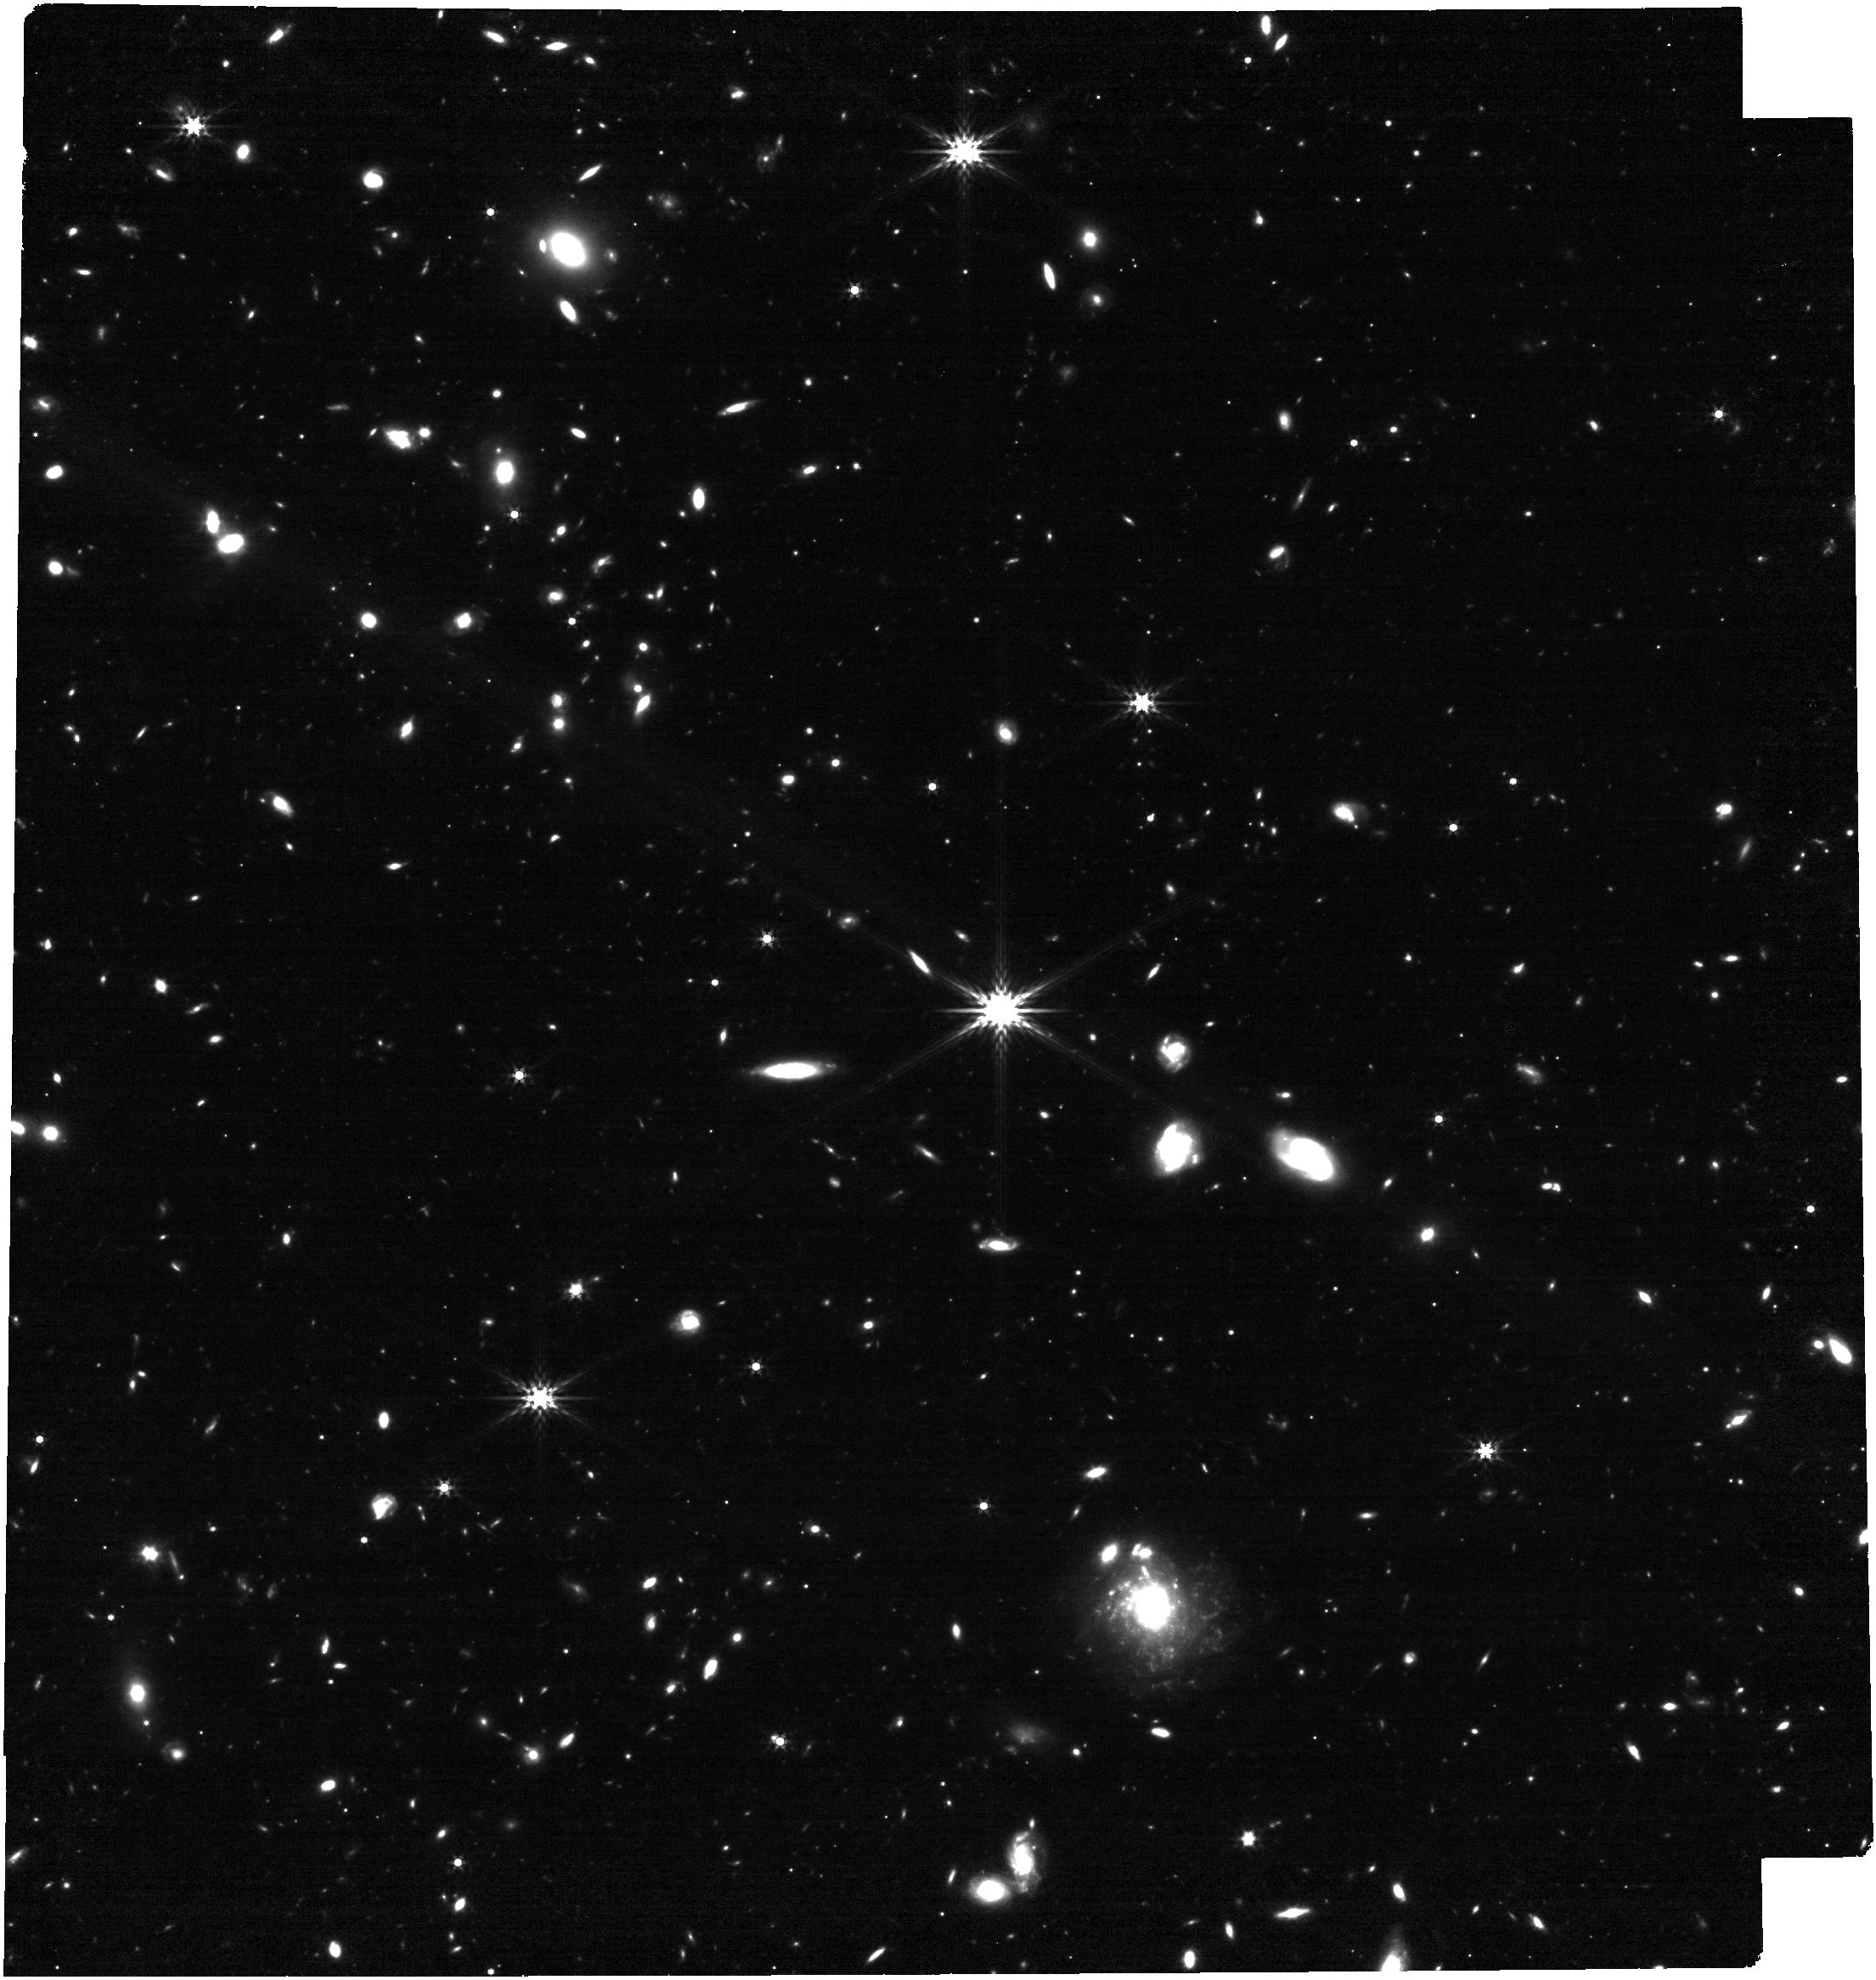
Target: GRB230307A
Instrument: NIRCAM
Filter: F356W
Exposure: 26 min
Observation ID: jw04434-o003_t001_nircam_clear-f356w

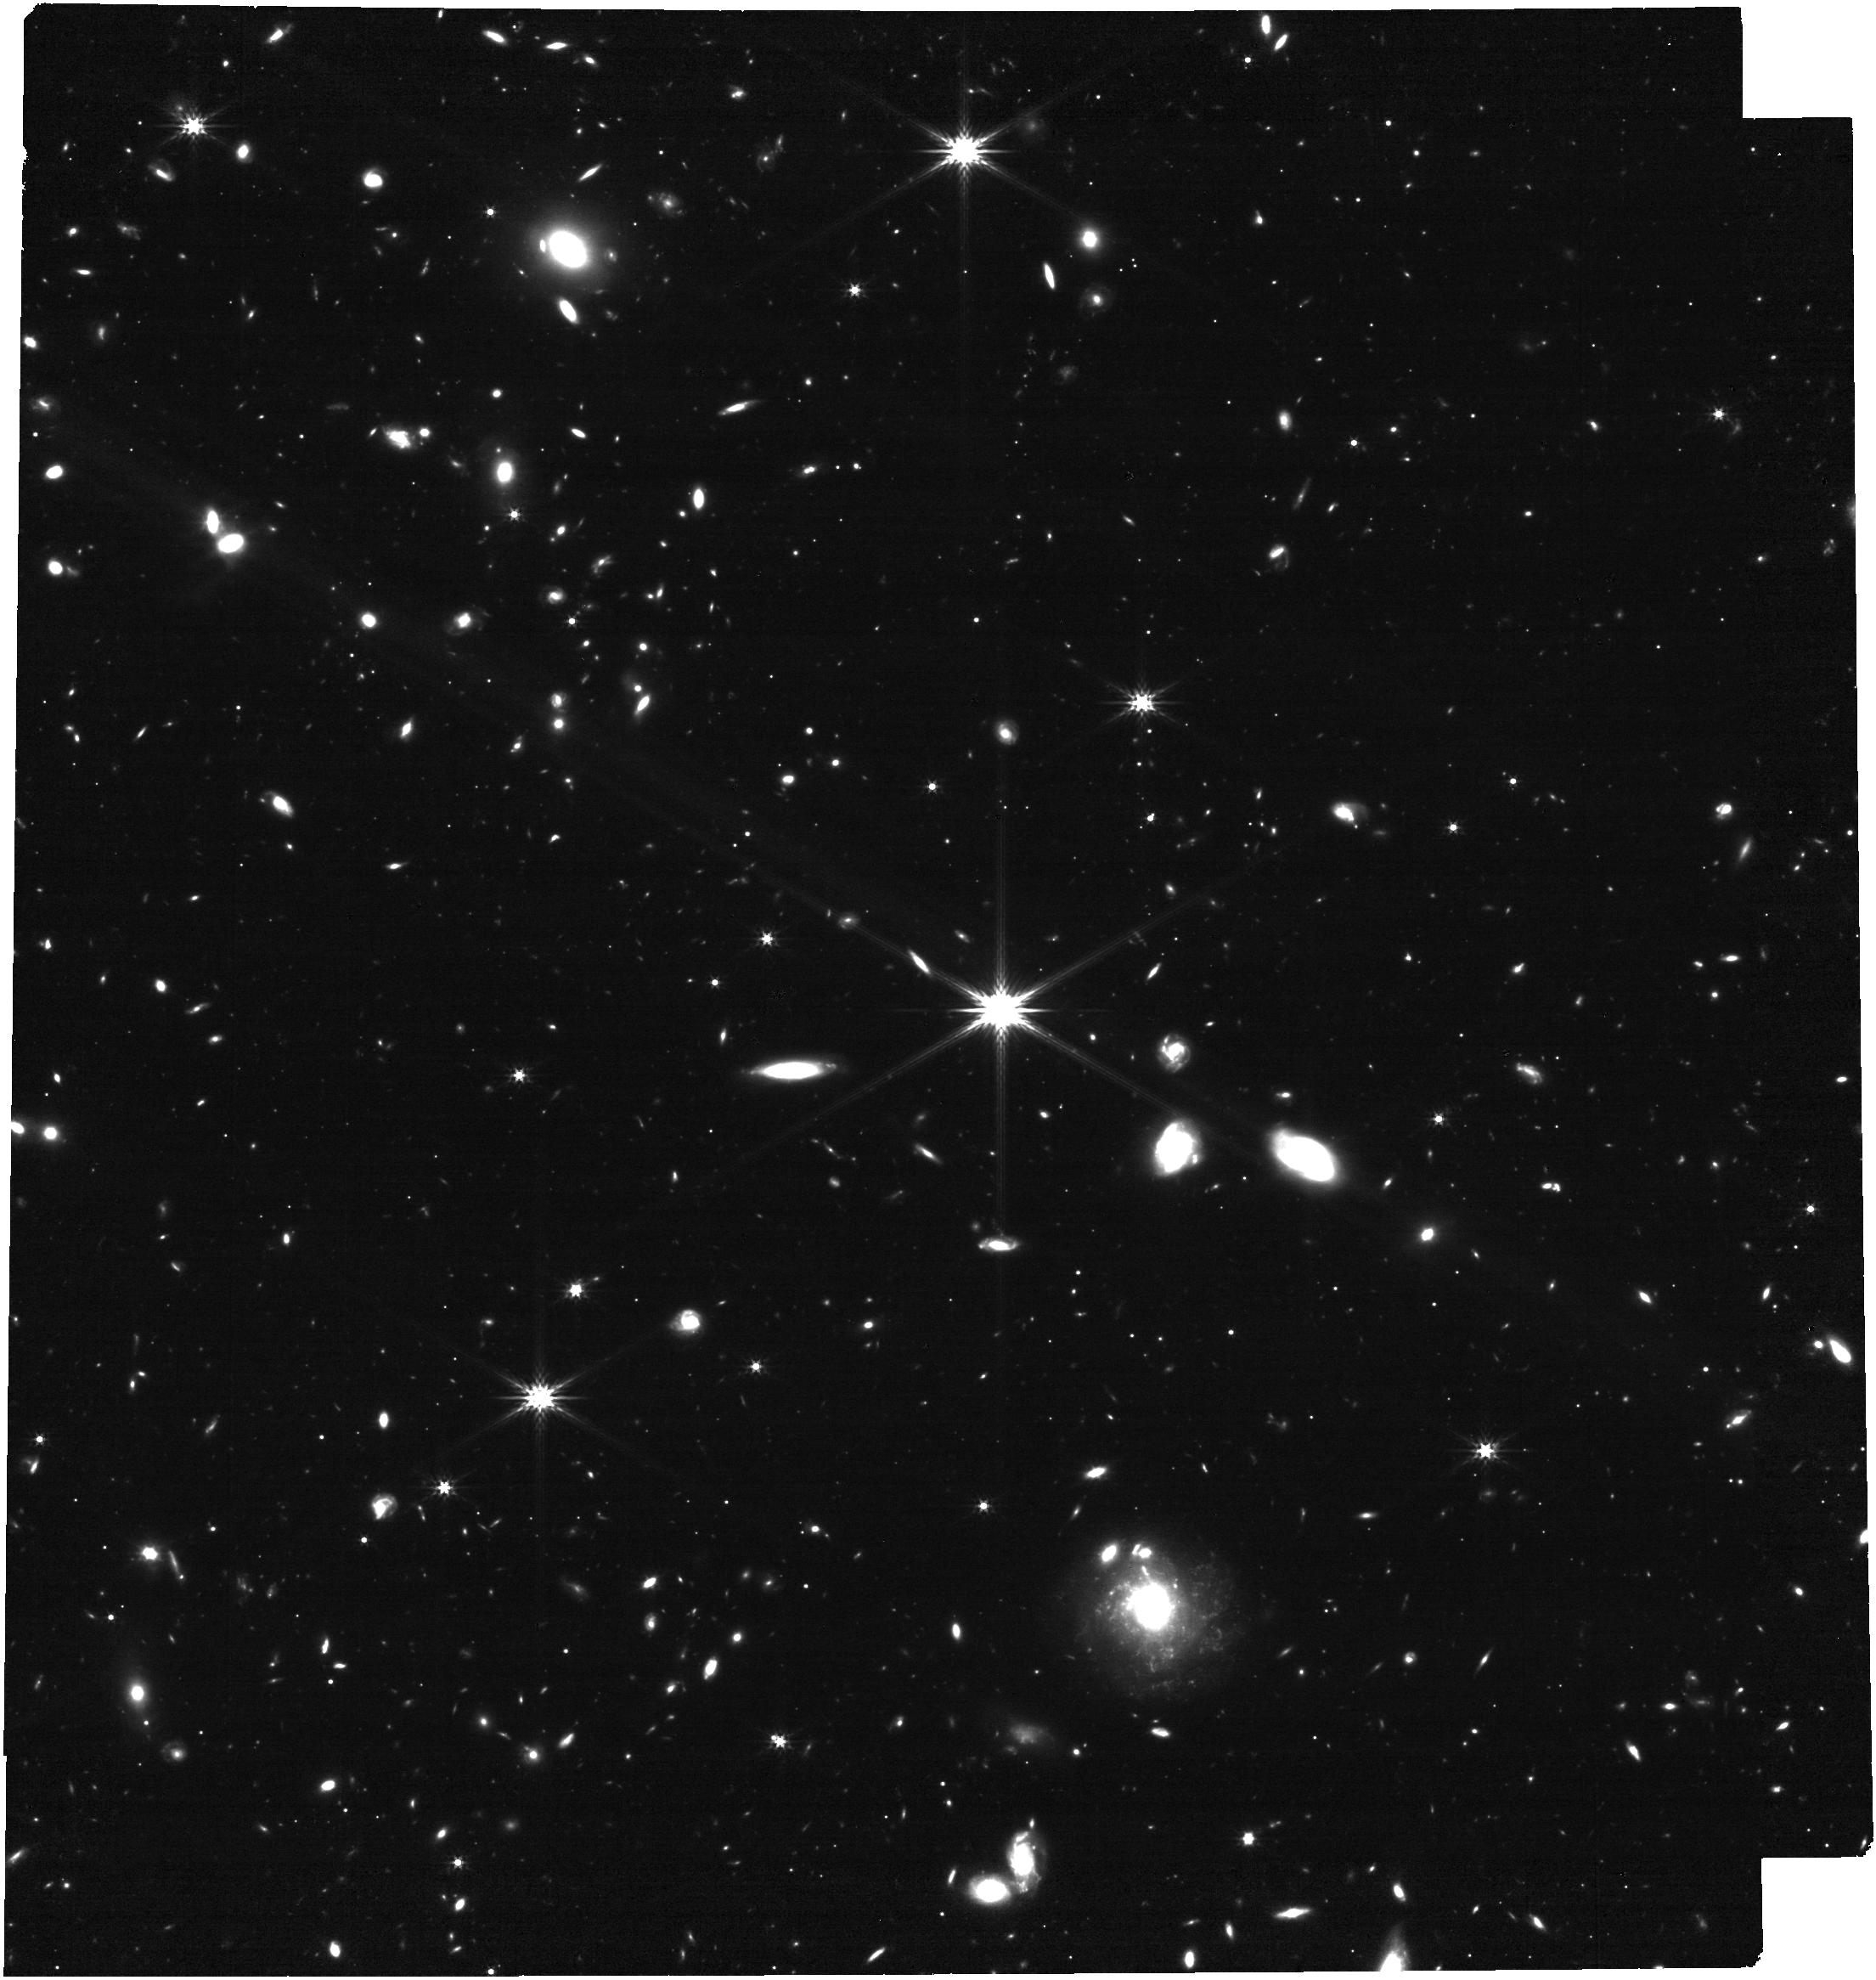
Target: GRB230307A
Instrument: NIRCAM
Filter: F277W
Exposure: 31 min
Observation ID: jw04434-o003_t001_nircam_clear-f277w

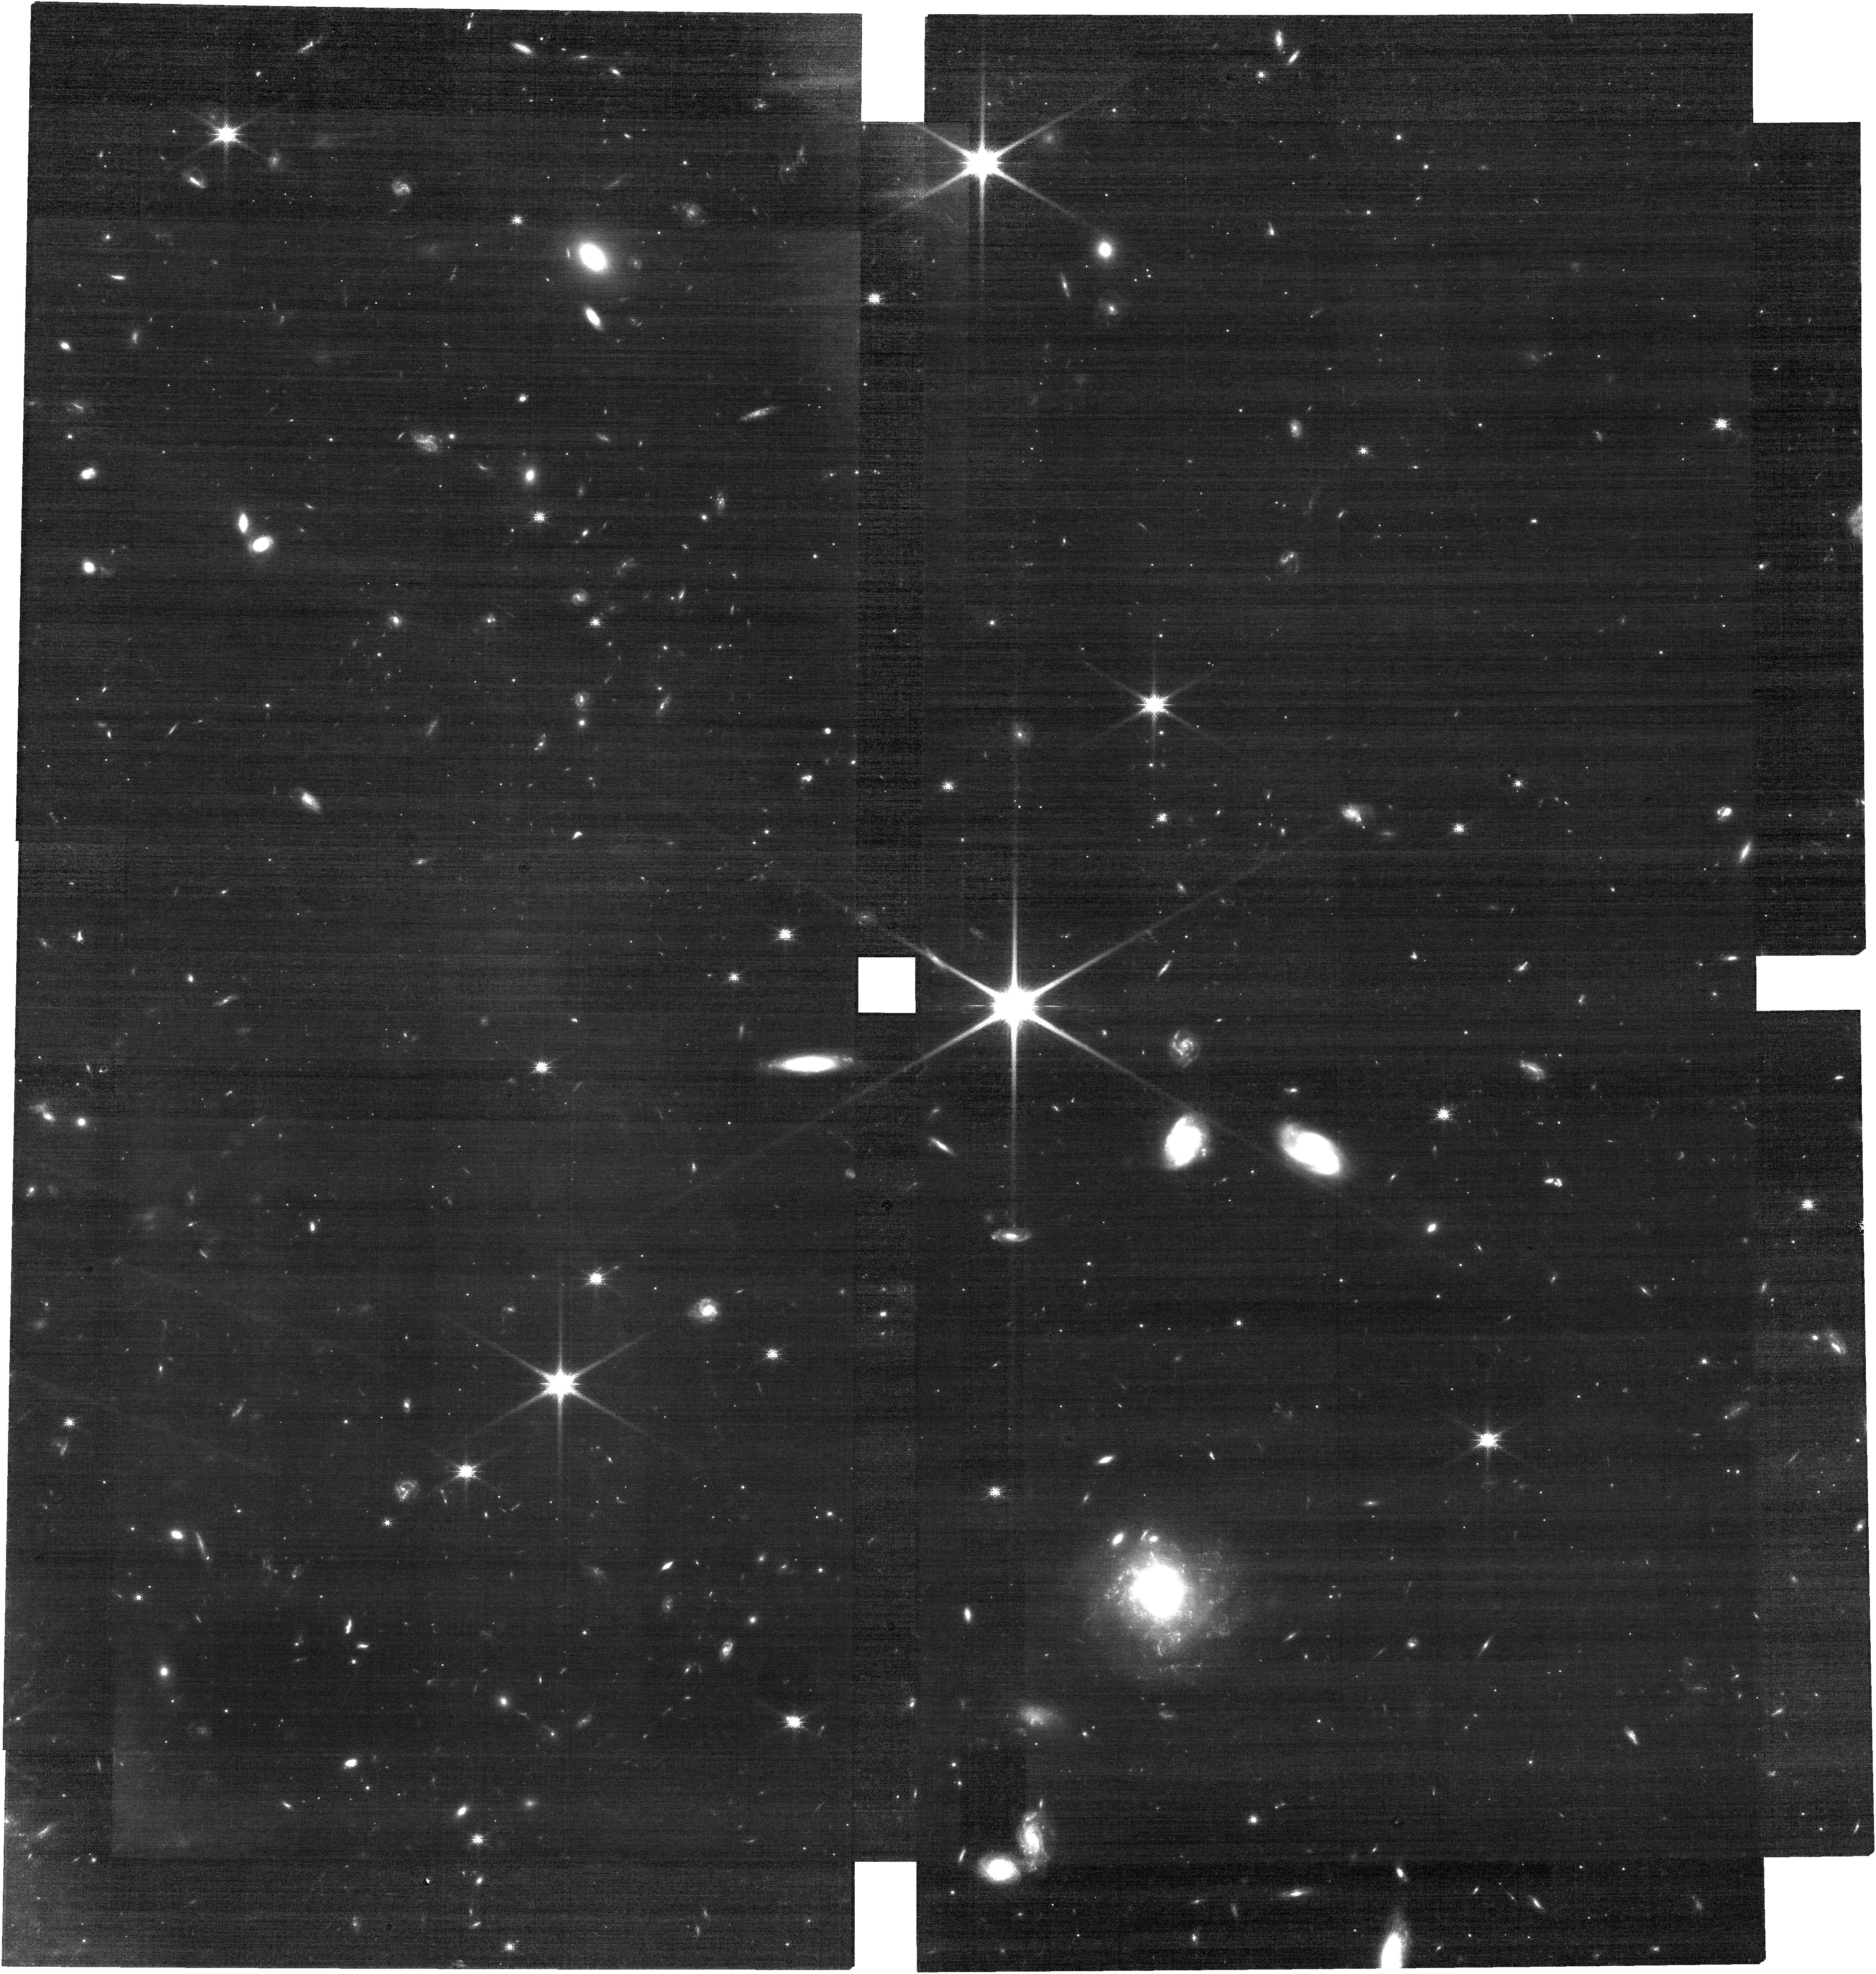
Target: GRB230307A
Instrument: NIRCAM
Filter: F115W
Exposure: 31 min
Observation ID: jw04434-o003_t001_nircam_clear-f115w

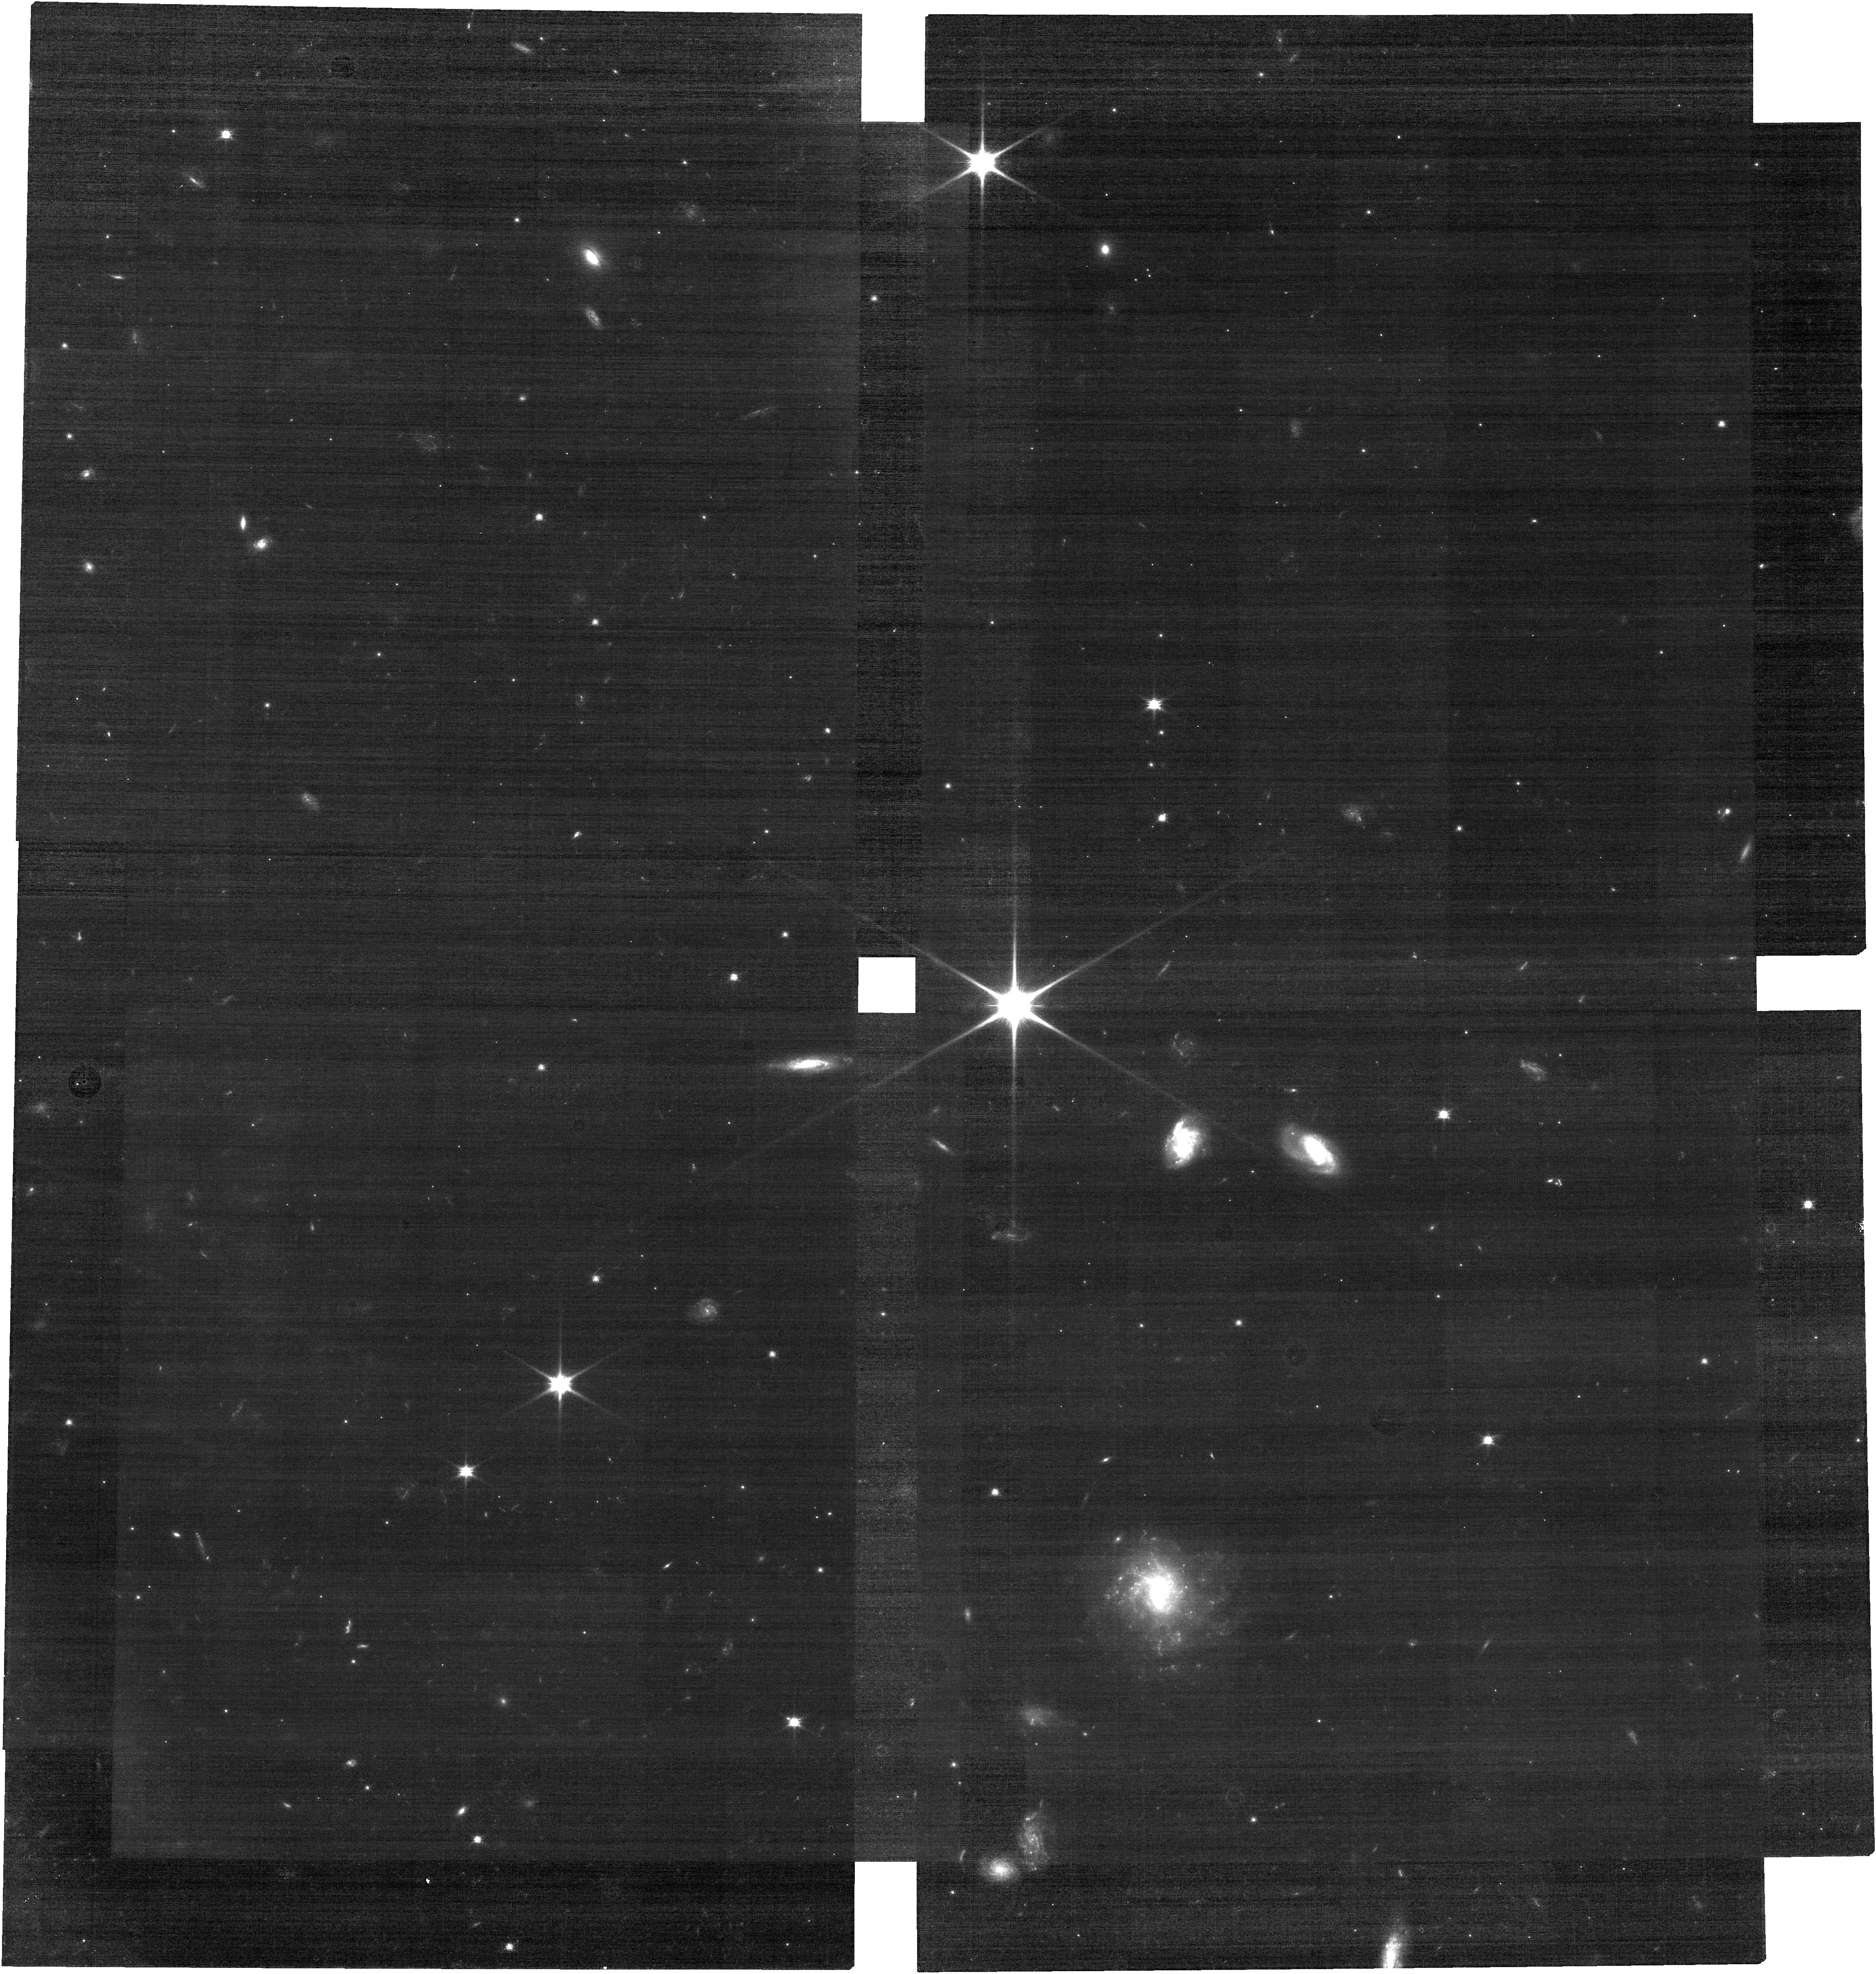
Target: GRB230307A
Instrument: NIRCAM
Filter: F070W
Exposure: 31 min
Observation ID: jw04434-o003_t001_nircam_clear-f070w

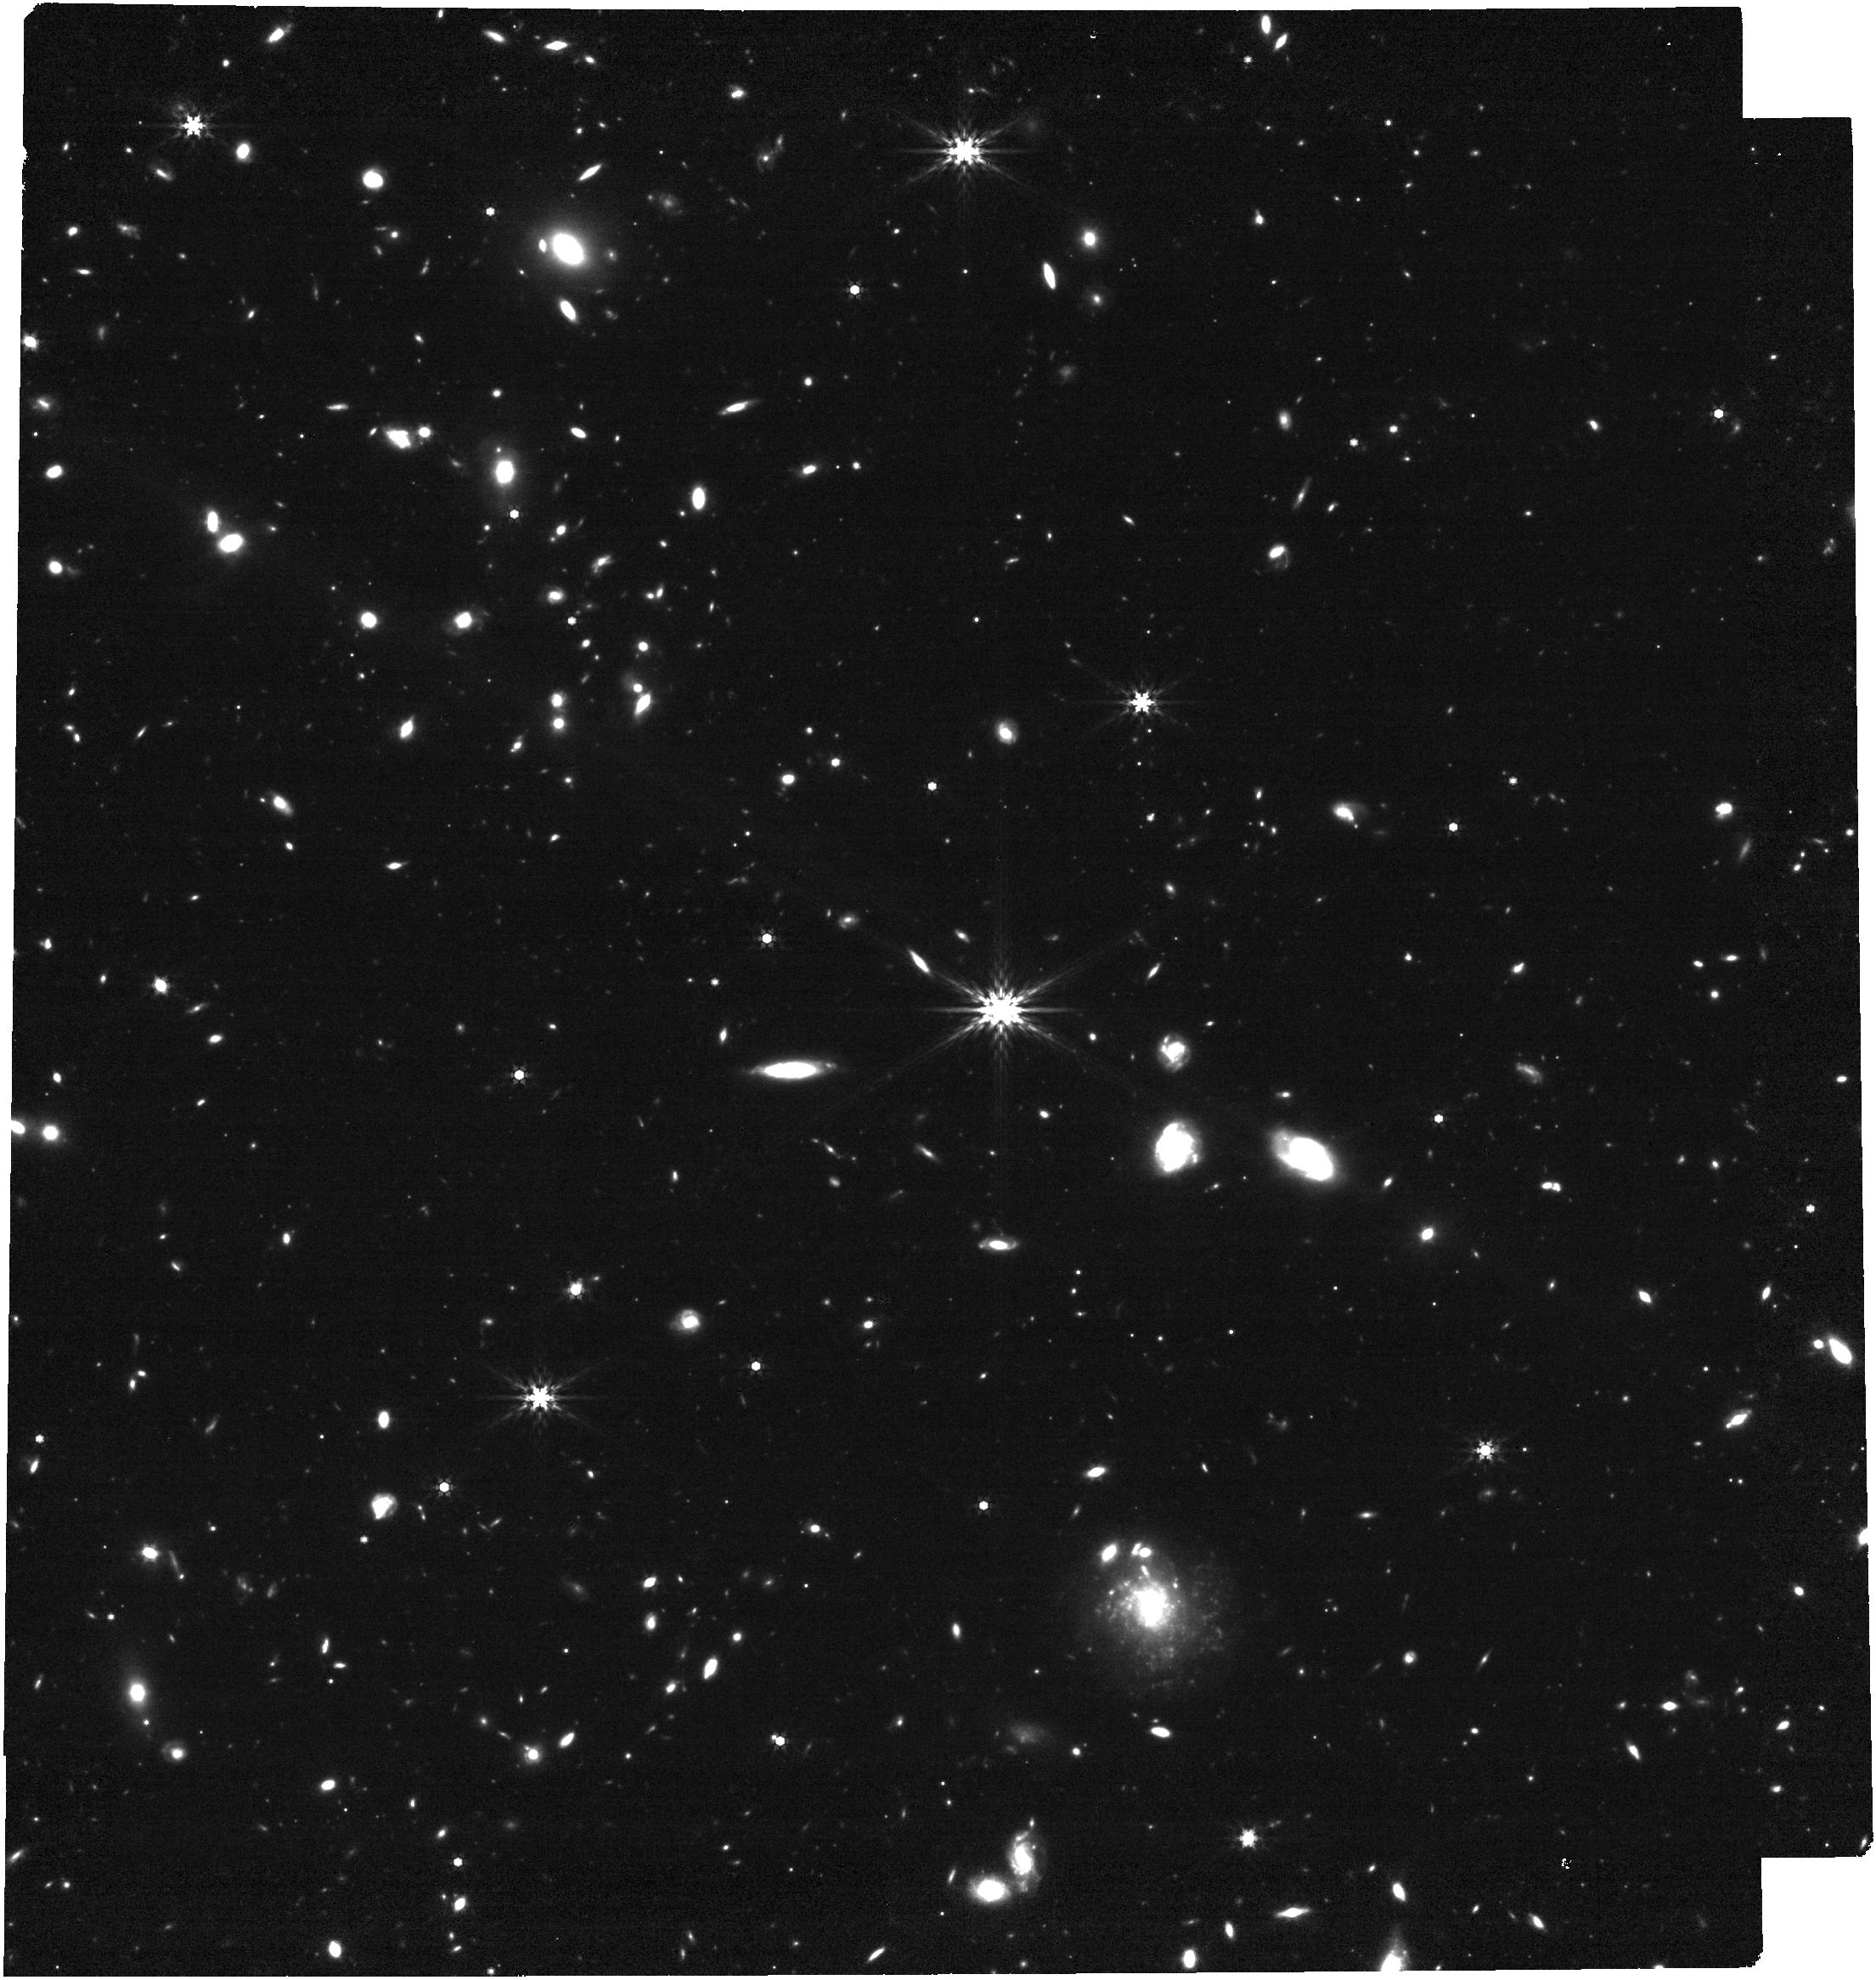
Target: GRB230307A
Instrument: NIRCAM
Filter: F444W
Exposure: 31 min
Observation ID: jw04434-o003_t001_nircam_clear-f444w

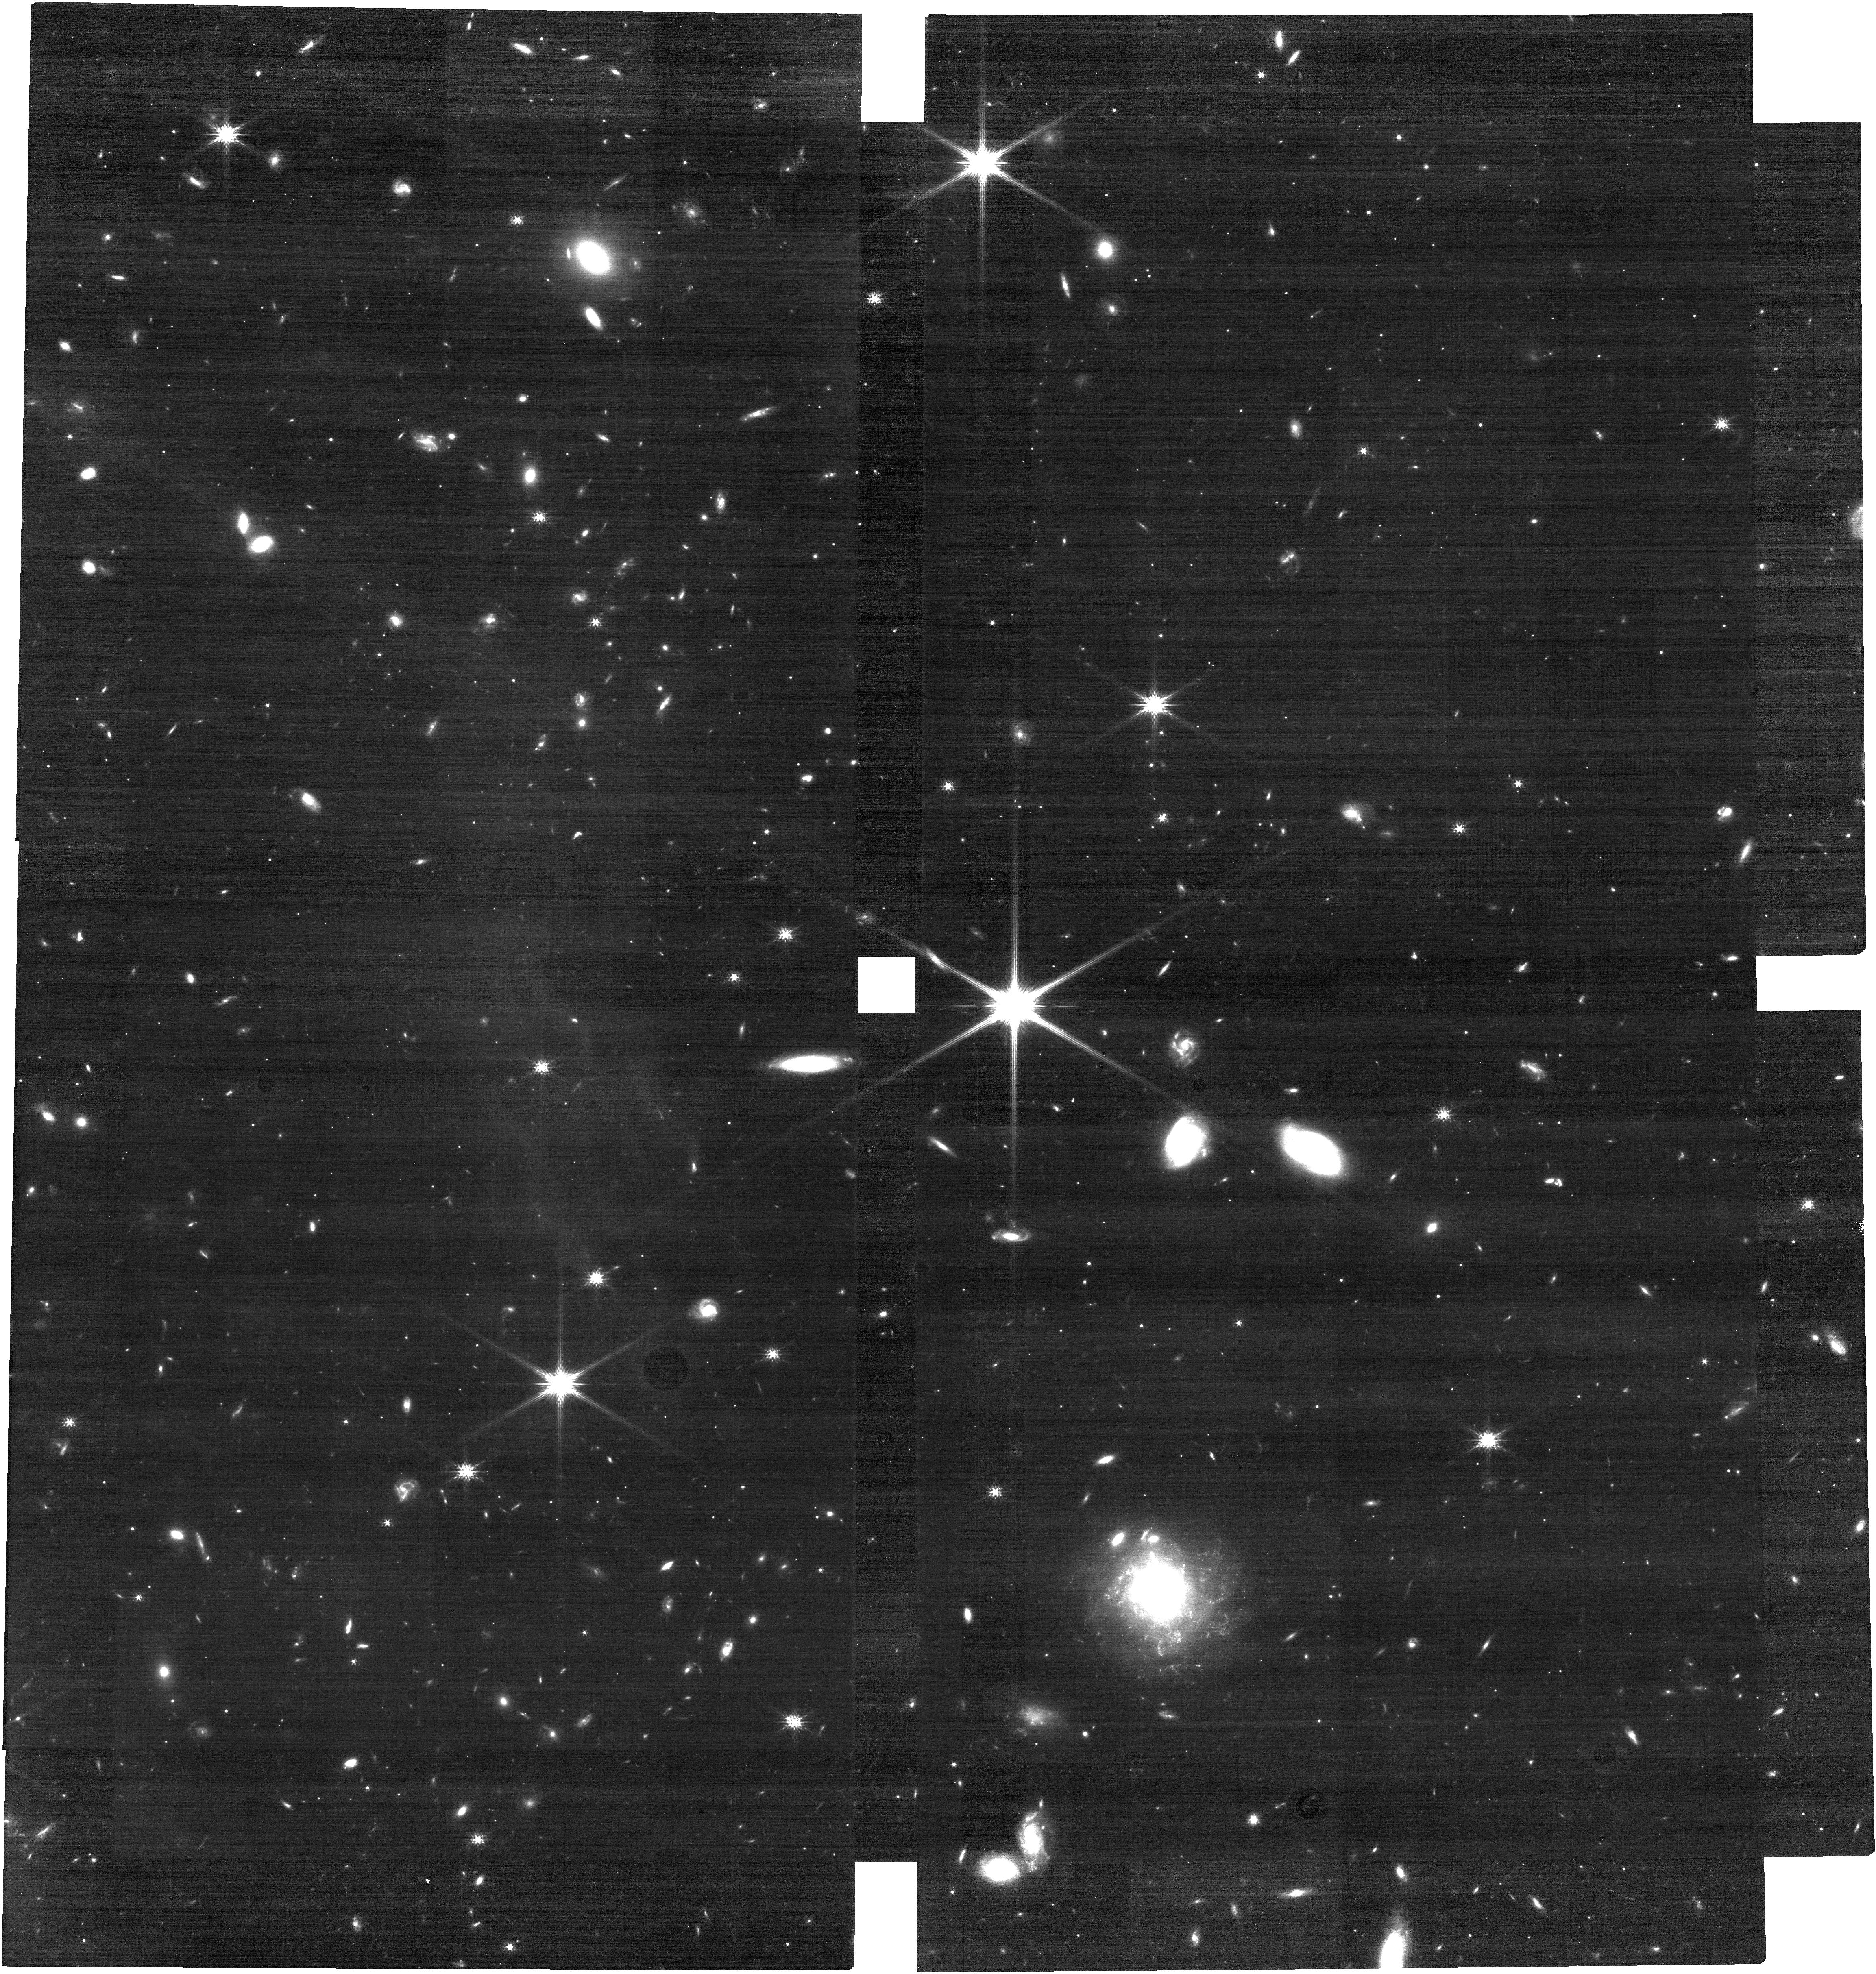
Target: GRB230307A
Instrument: NIRCAM
Filter: F150W
Exposure: 26 min
Observation ID: jw04434-o003_t001_nircam_clear-f150w

The late time spectrum of a kilonova in the exceptionally bright GRB 230307A (PI: Levan, Andrew James)

We propose a modest NIRSPEC and NIRCAM campaign of observations to obtain the spectrum of an apparent kilonova recently associated with the second brightest GRB of all time, GRB 230307A. The source becomes visible to JWST in early April (~25 days post burst), offering the first opportunity to obtain a kilonova spectrum in the mid-IR (and only the second time a KN spectrum has been possible at all after the GW detected AT2017gfo). If the KN hypothesis is correct, then based on its likely host galaxy, the merger lies at ~290 Mpc, comparable to the distances of GW sources that may soon be identified, providing similar quality data. Our prism observations will be combined with NIRCAM imaging at the blue and red ends of the prism sensitivity curve to give a high signal-to-noise spectral energy distribution from 0.5-5 microns. These observations will characterise the bulk shape of the emission and search for discrete spectral features which can diagnose the properties of the heavy element ejecta. They will also hone our expectations for future gravitational wave - EM detections. These observations will also conclusively rule out (or identify) any more distant GRB scenarios since they will be sensitive to GRB-SNe out to z>2. Together, they can unambiguously solve the mystery of this exceptionally bright burst.